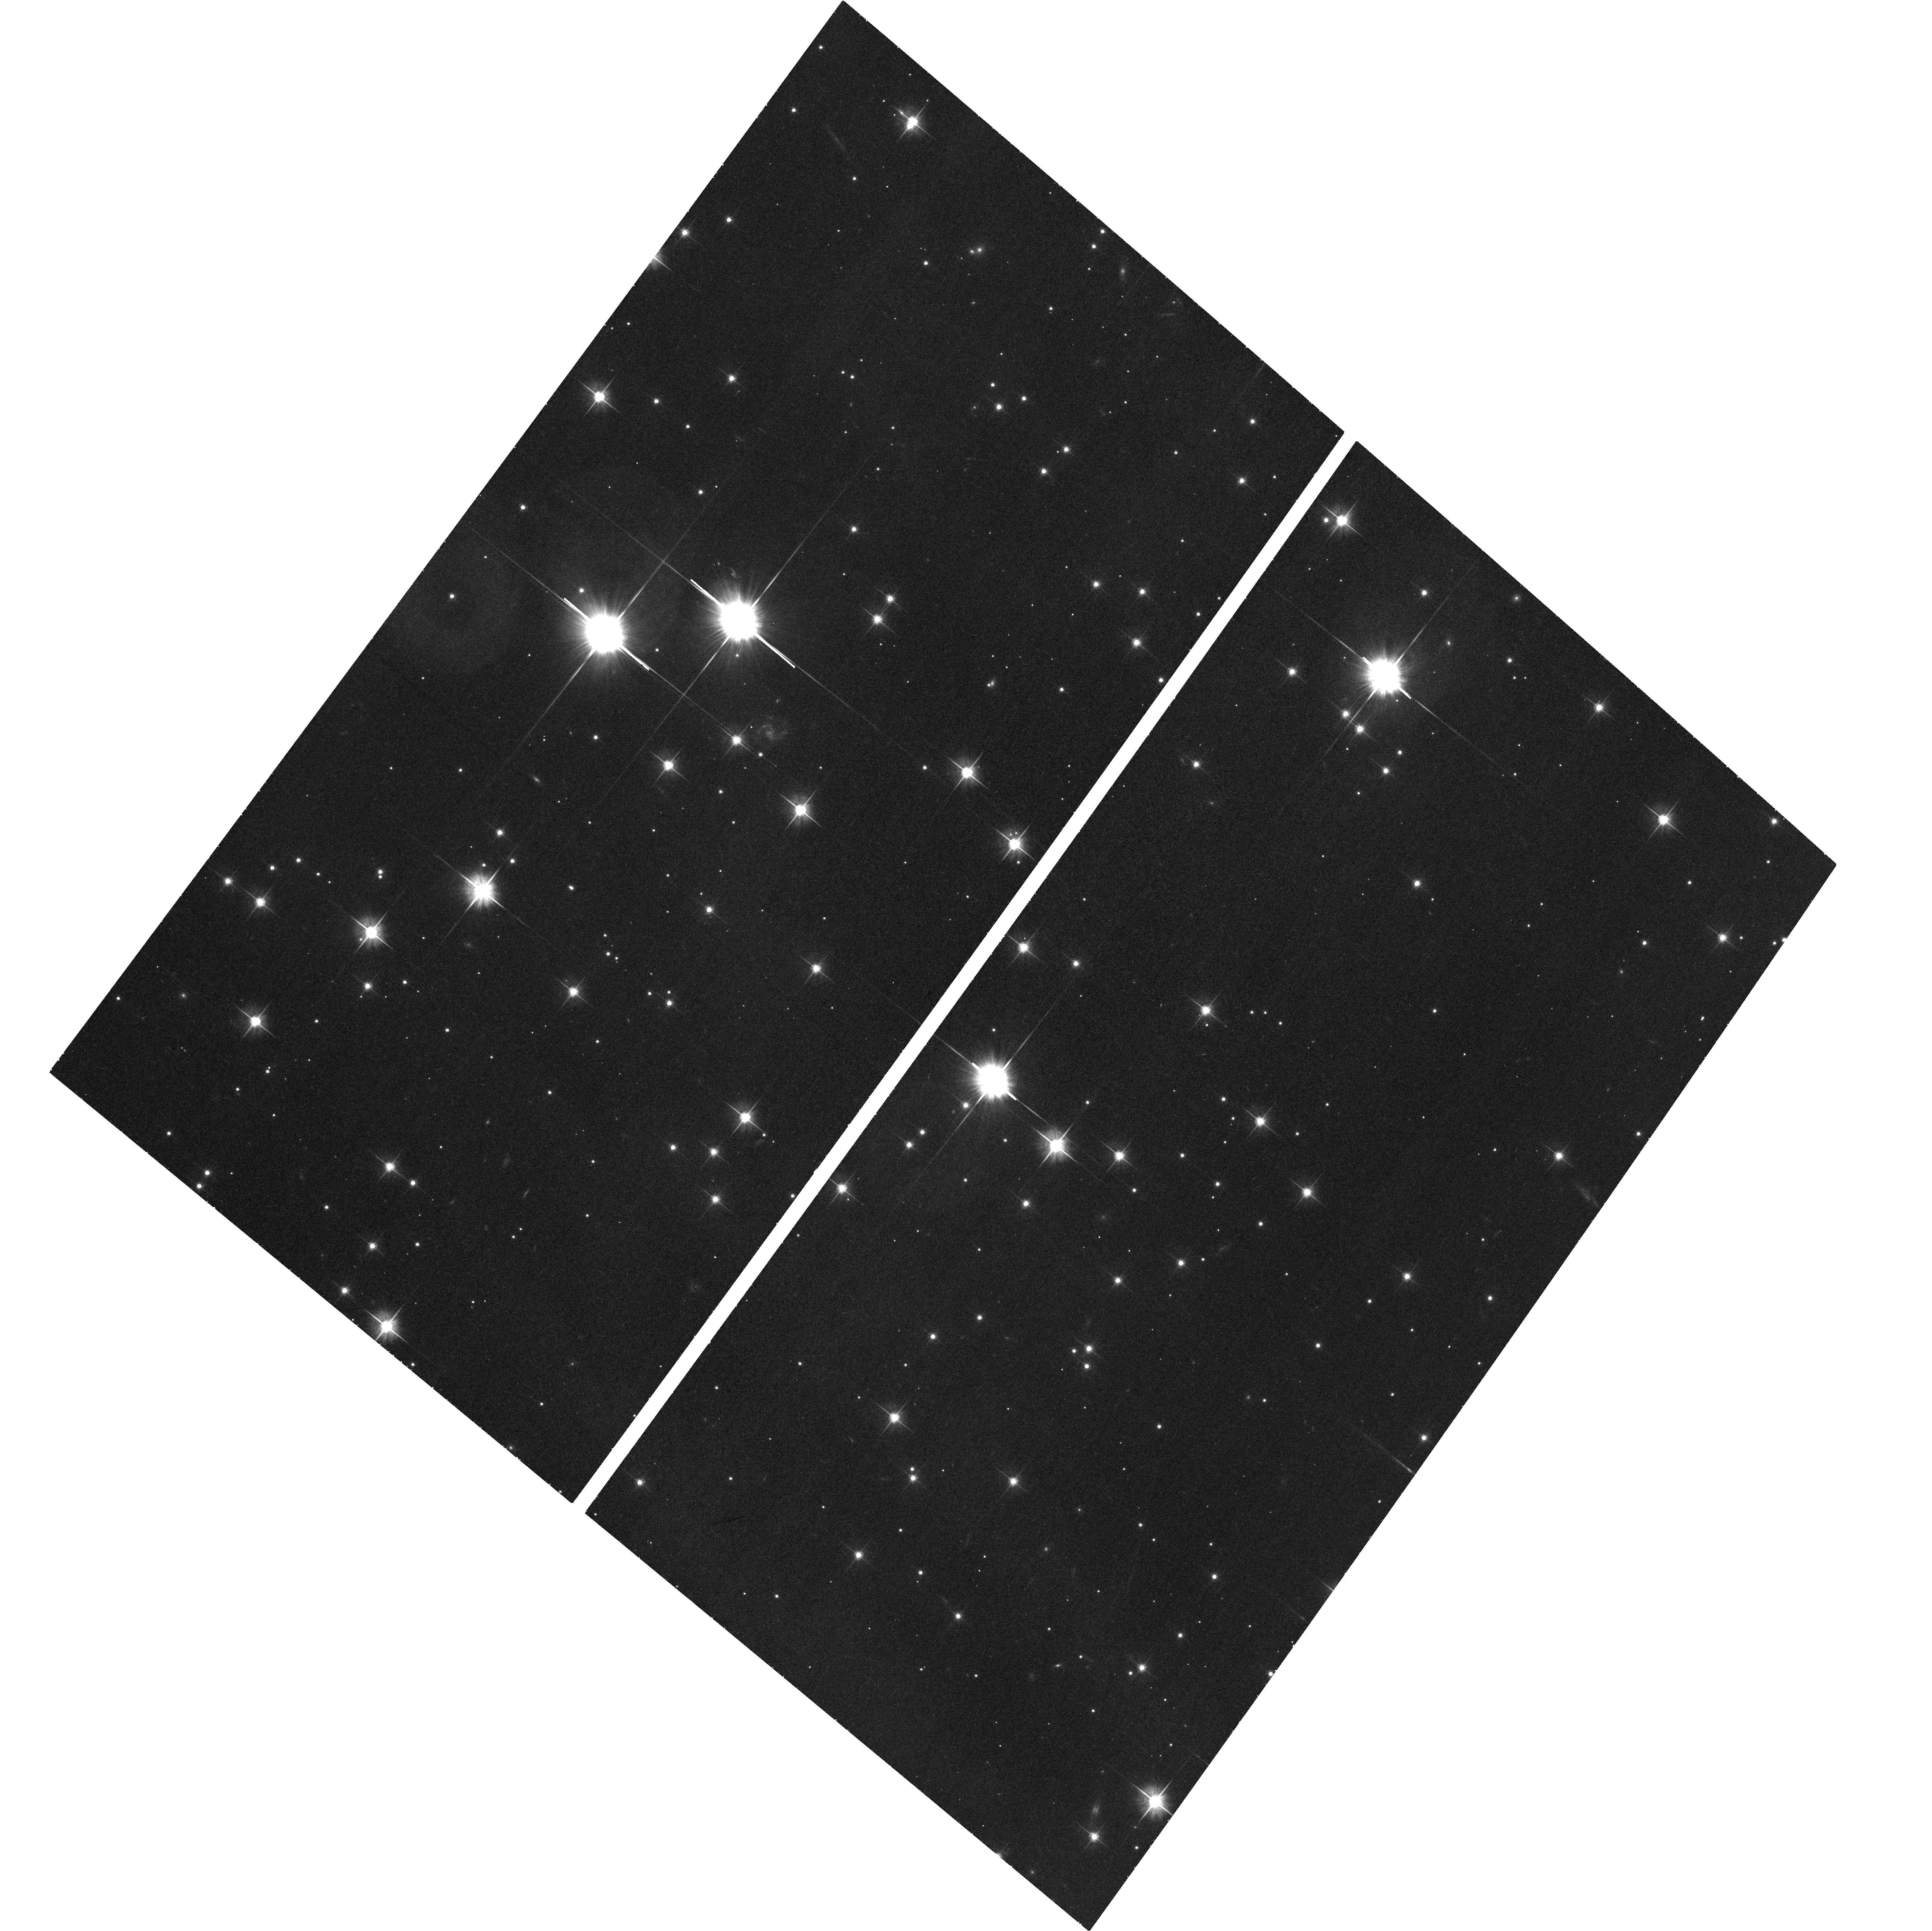
Target: SGR0418+2729
Instrument: ACS/WFC
Filter: F606W
Exposure: 41 min
Observation ID: hst_12183_01_acs_wfc_f606w_jbh101

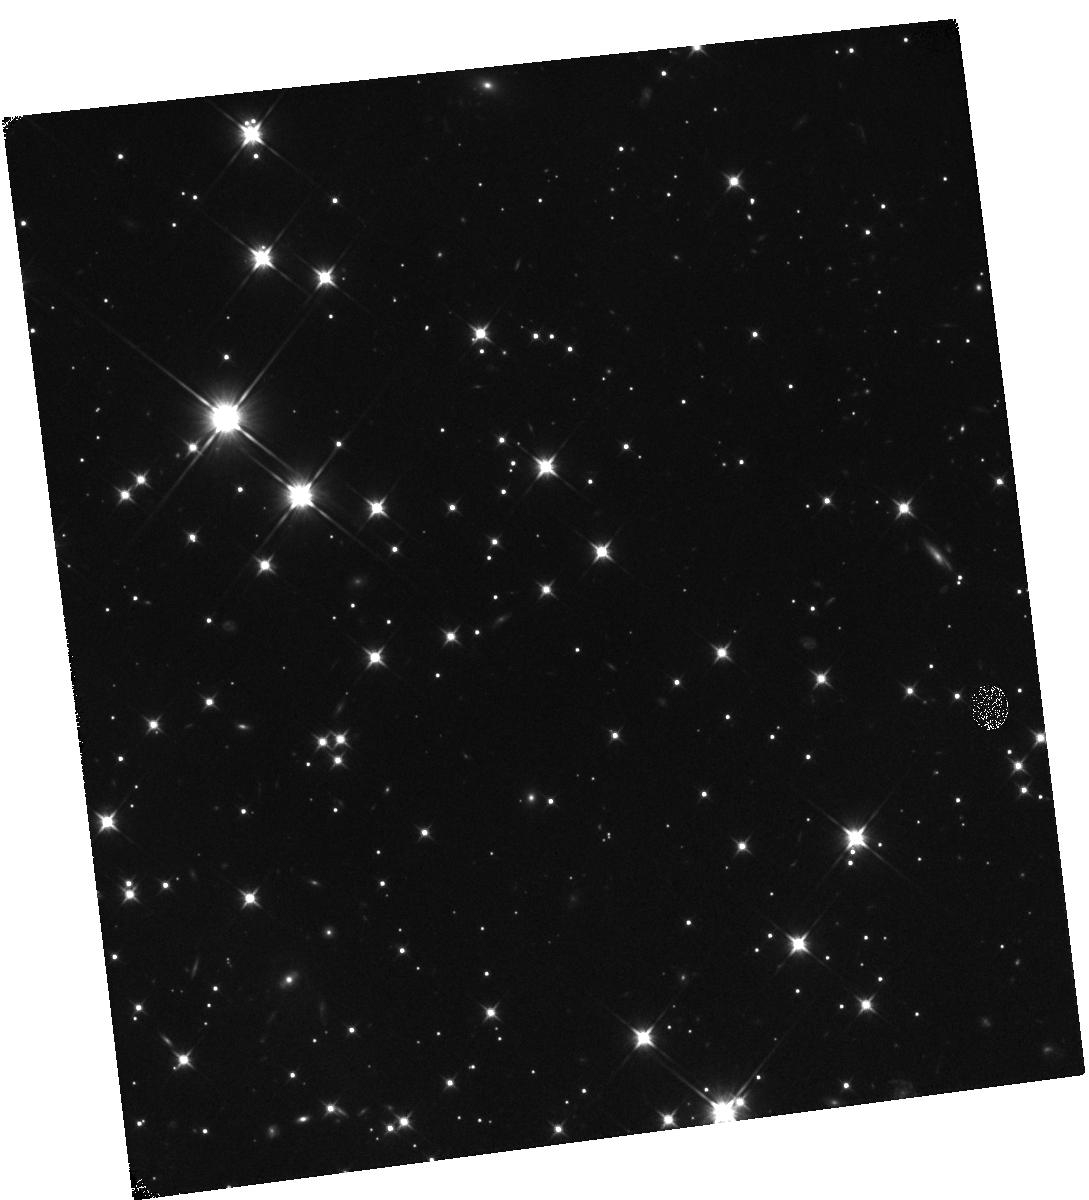
Target: SGR0418+2729
Instrument: WFC3/IR
Filter: F110W
Exposure: 47 min
Observation ID: hst_12183_a1_wfc3_ir_f110w_ibh1a1

The magnetar SGR 0418+5729 in the optical and infra-red (PI: Durant, Martin)

The newly-discovered SGR 0418+5729 offers a unique opportunity to study the optical and infra-red emission of a magnetar: it is closer and less extincted than any other. The optical/IR counterpart has not yet been identified, so we ask for a short observation to find it, and establish its usefullness for further detailed study.